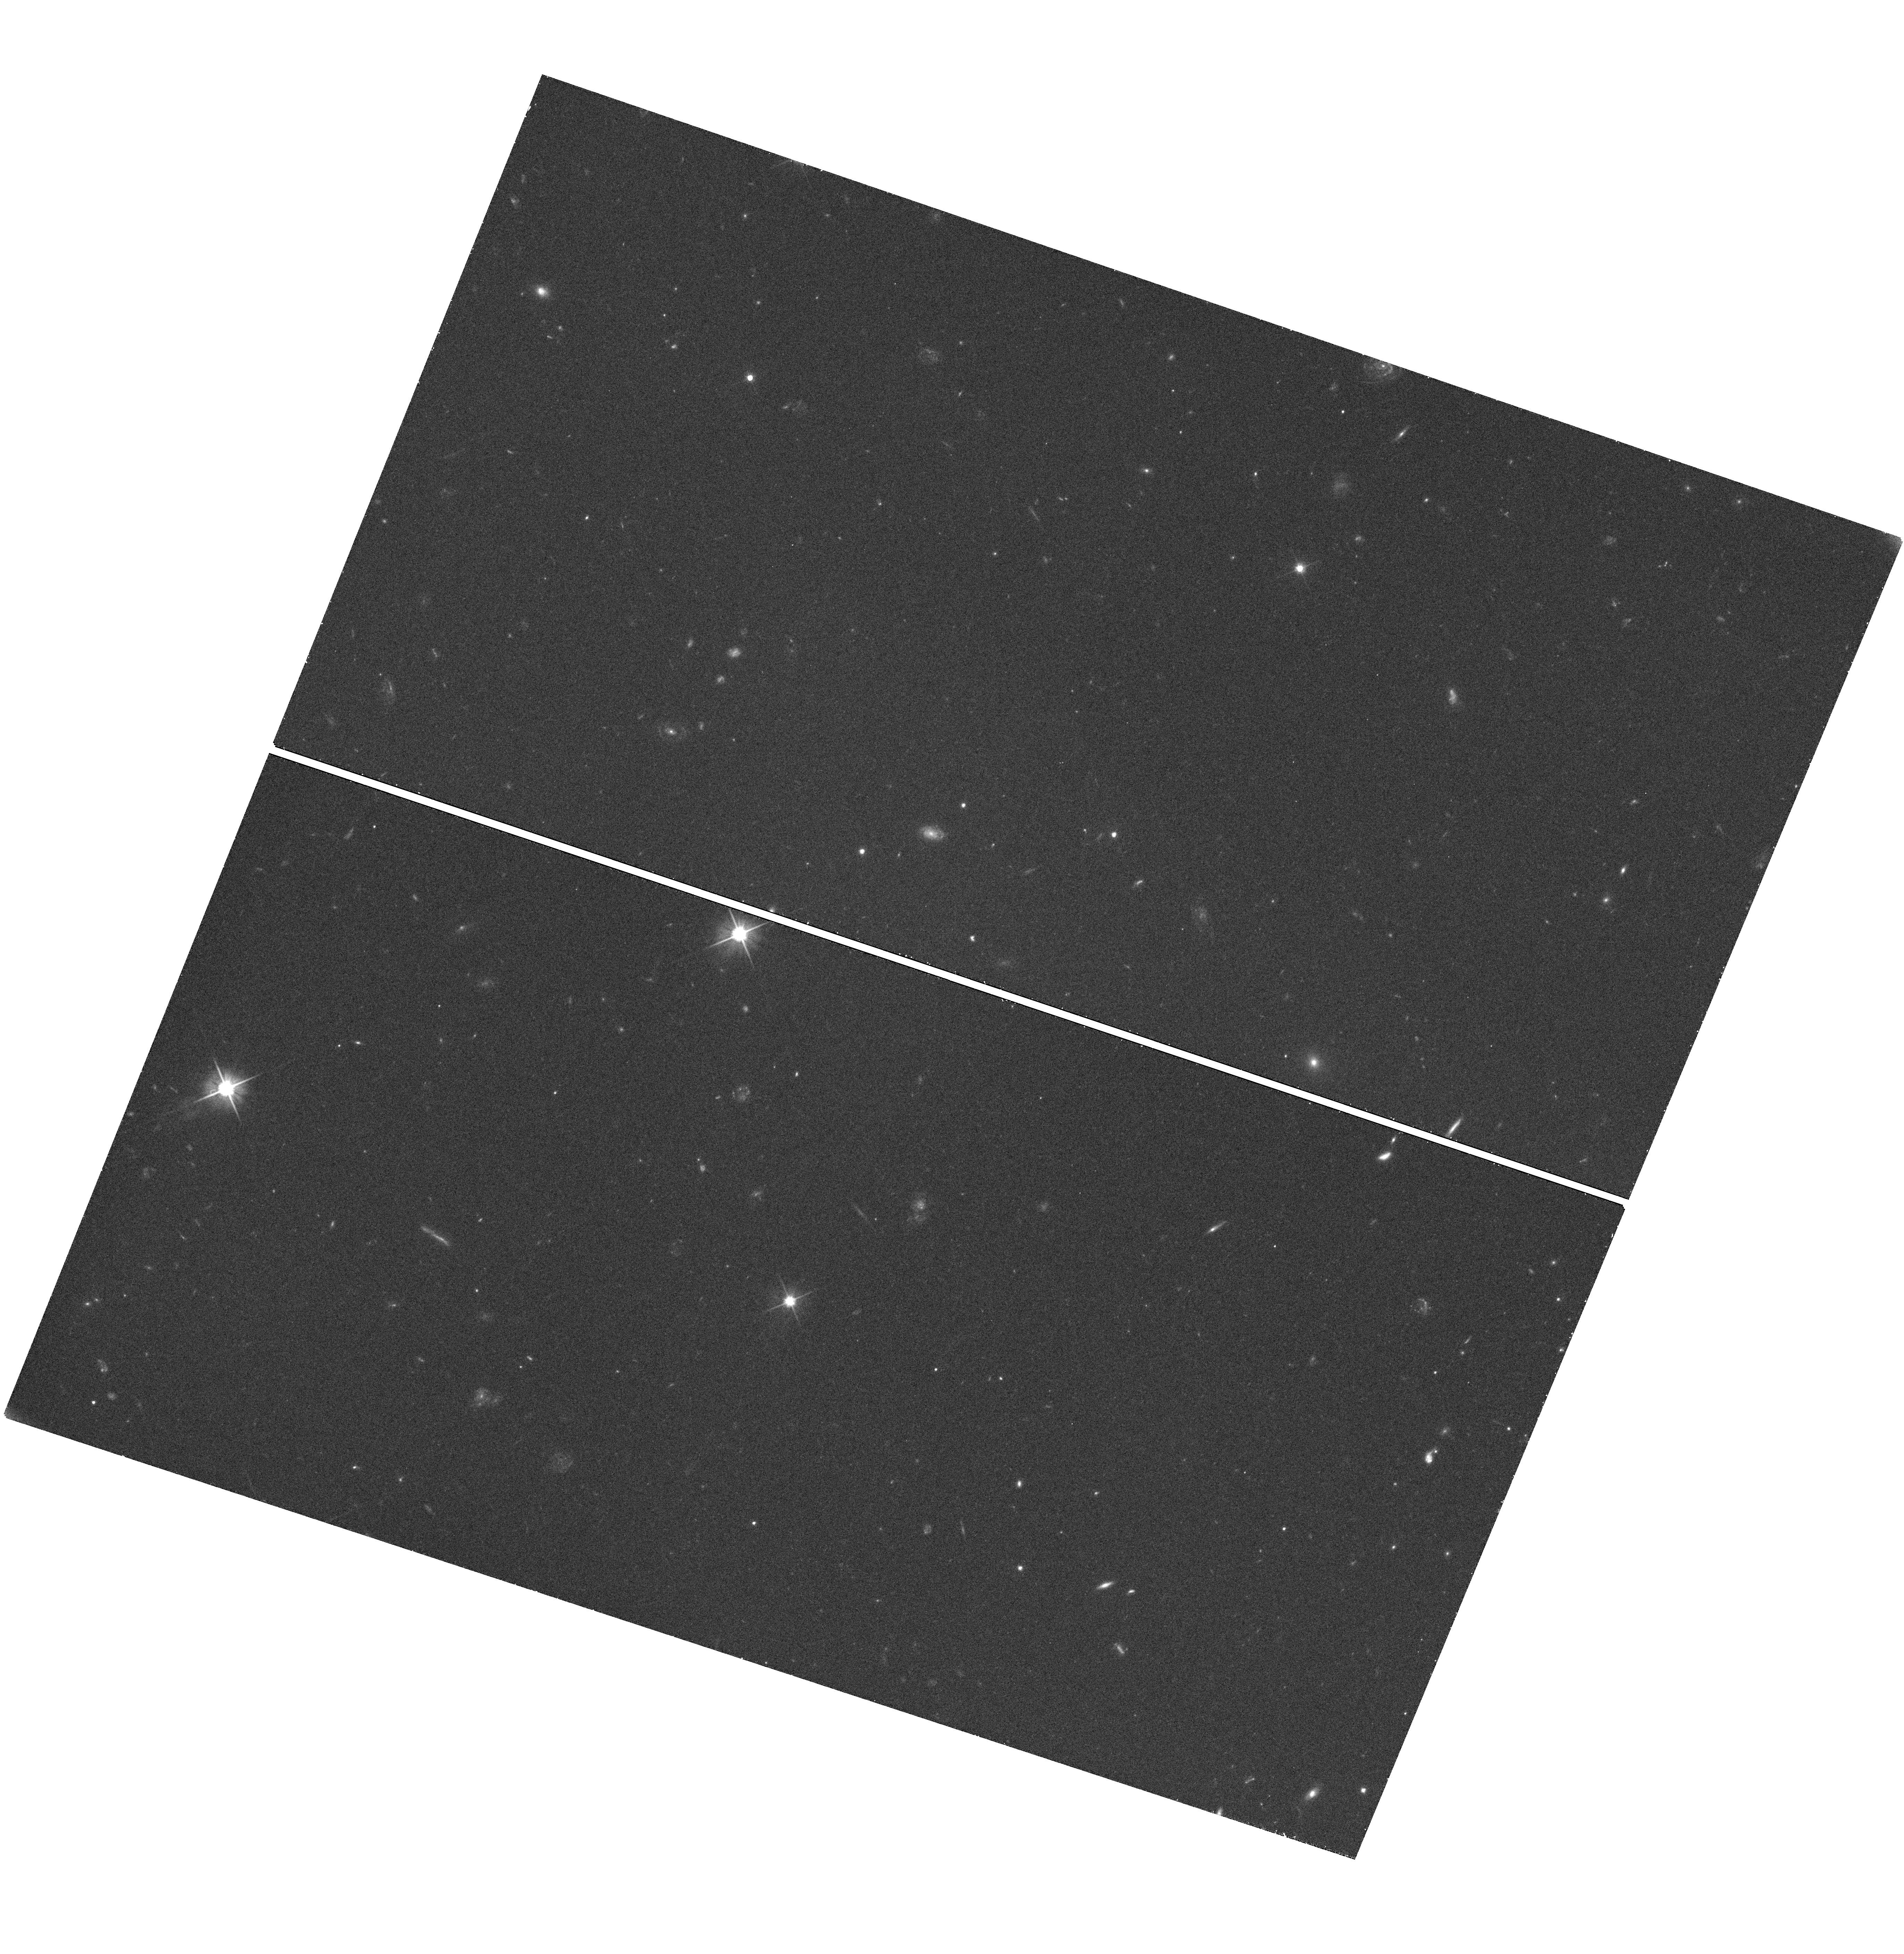
Target: SDSSJ113312.12+010824.9. Instrument: WFC3/UVIS. Filter: F606W. Exposure: 35 min. Observation ID: hst_12662_02_wfc3_uvis_f606w_ibsp02

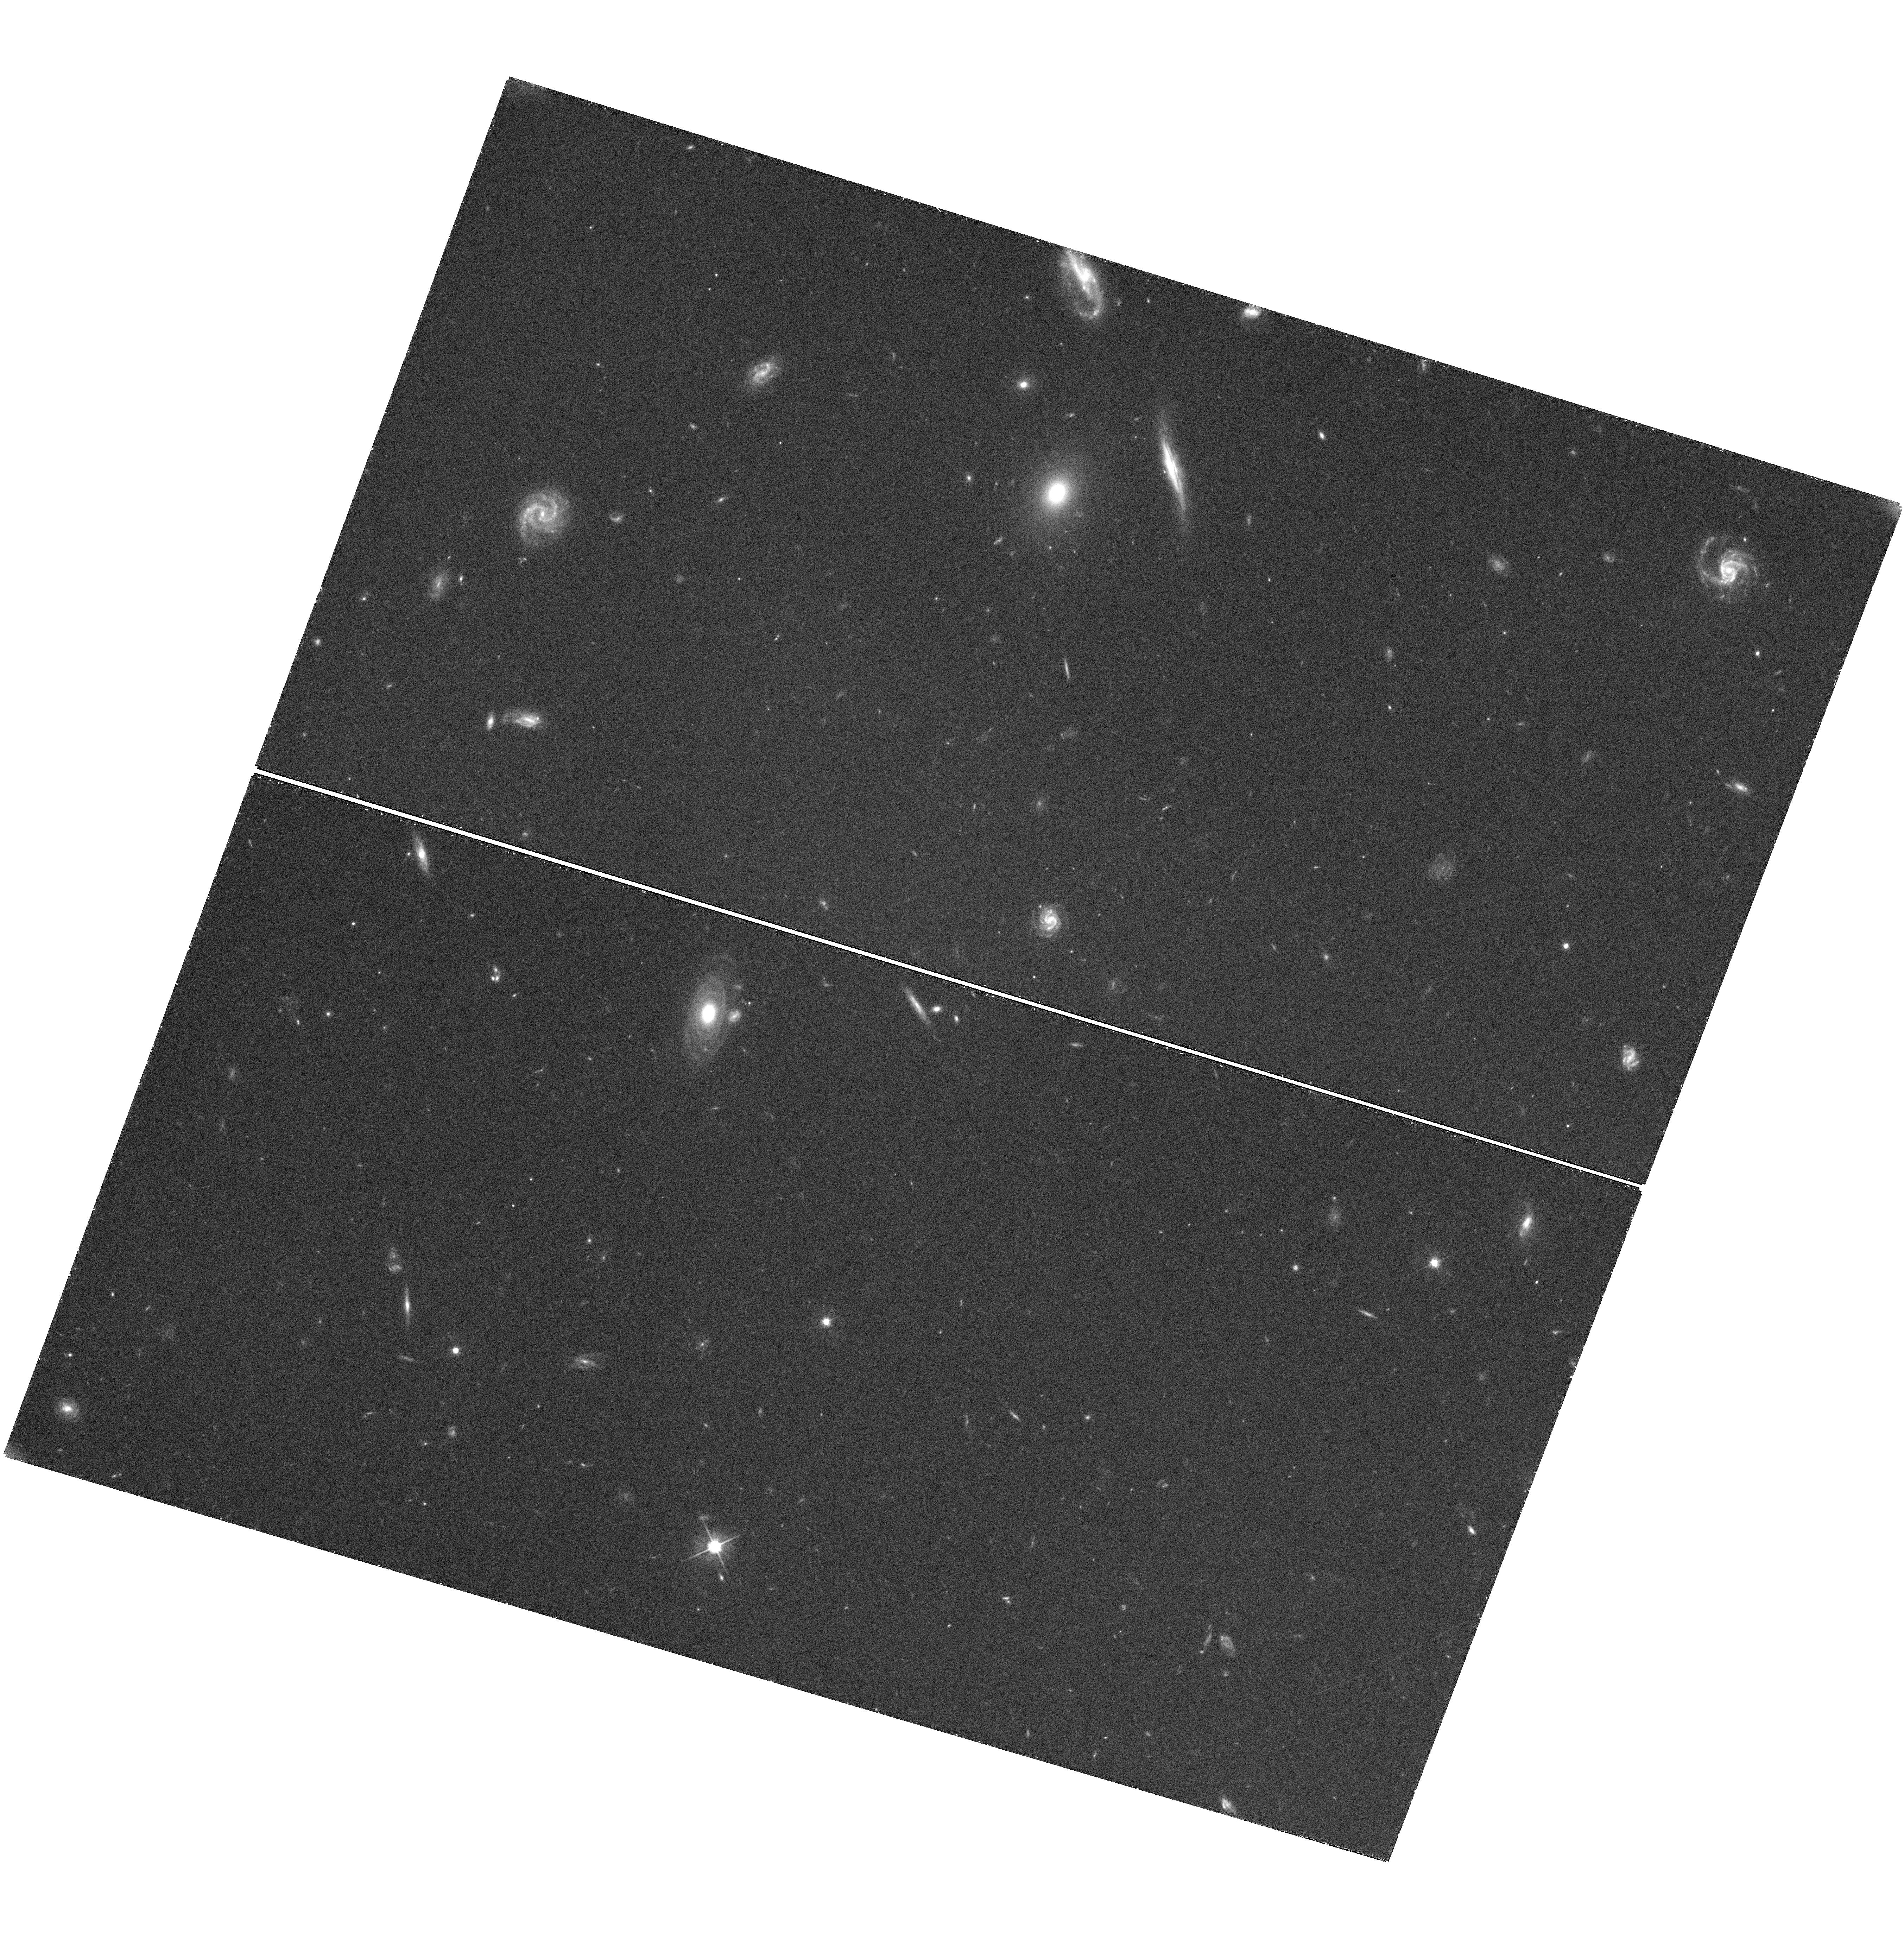
Target: SDSSJ110557.45+093439.5. Instrument: WFC3/UVIS. Filter: F606W. Exposure: 39 min. Observation ID: hst_12662_01_wfc3_uvis_f606w_ibsp01

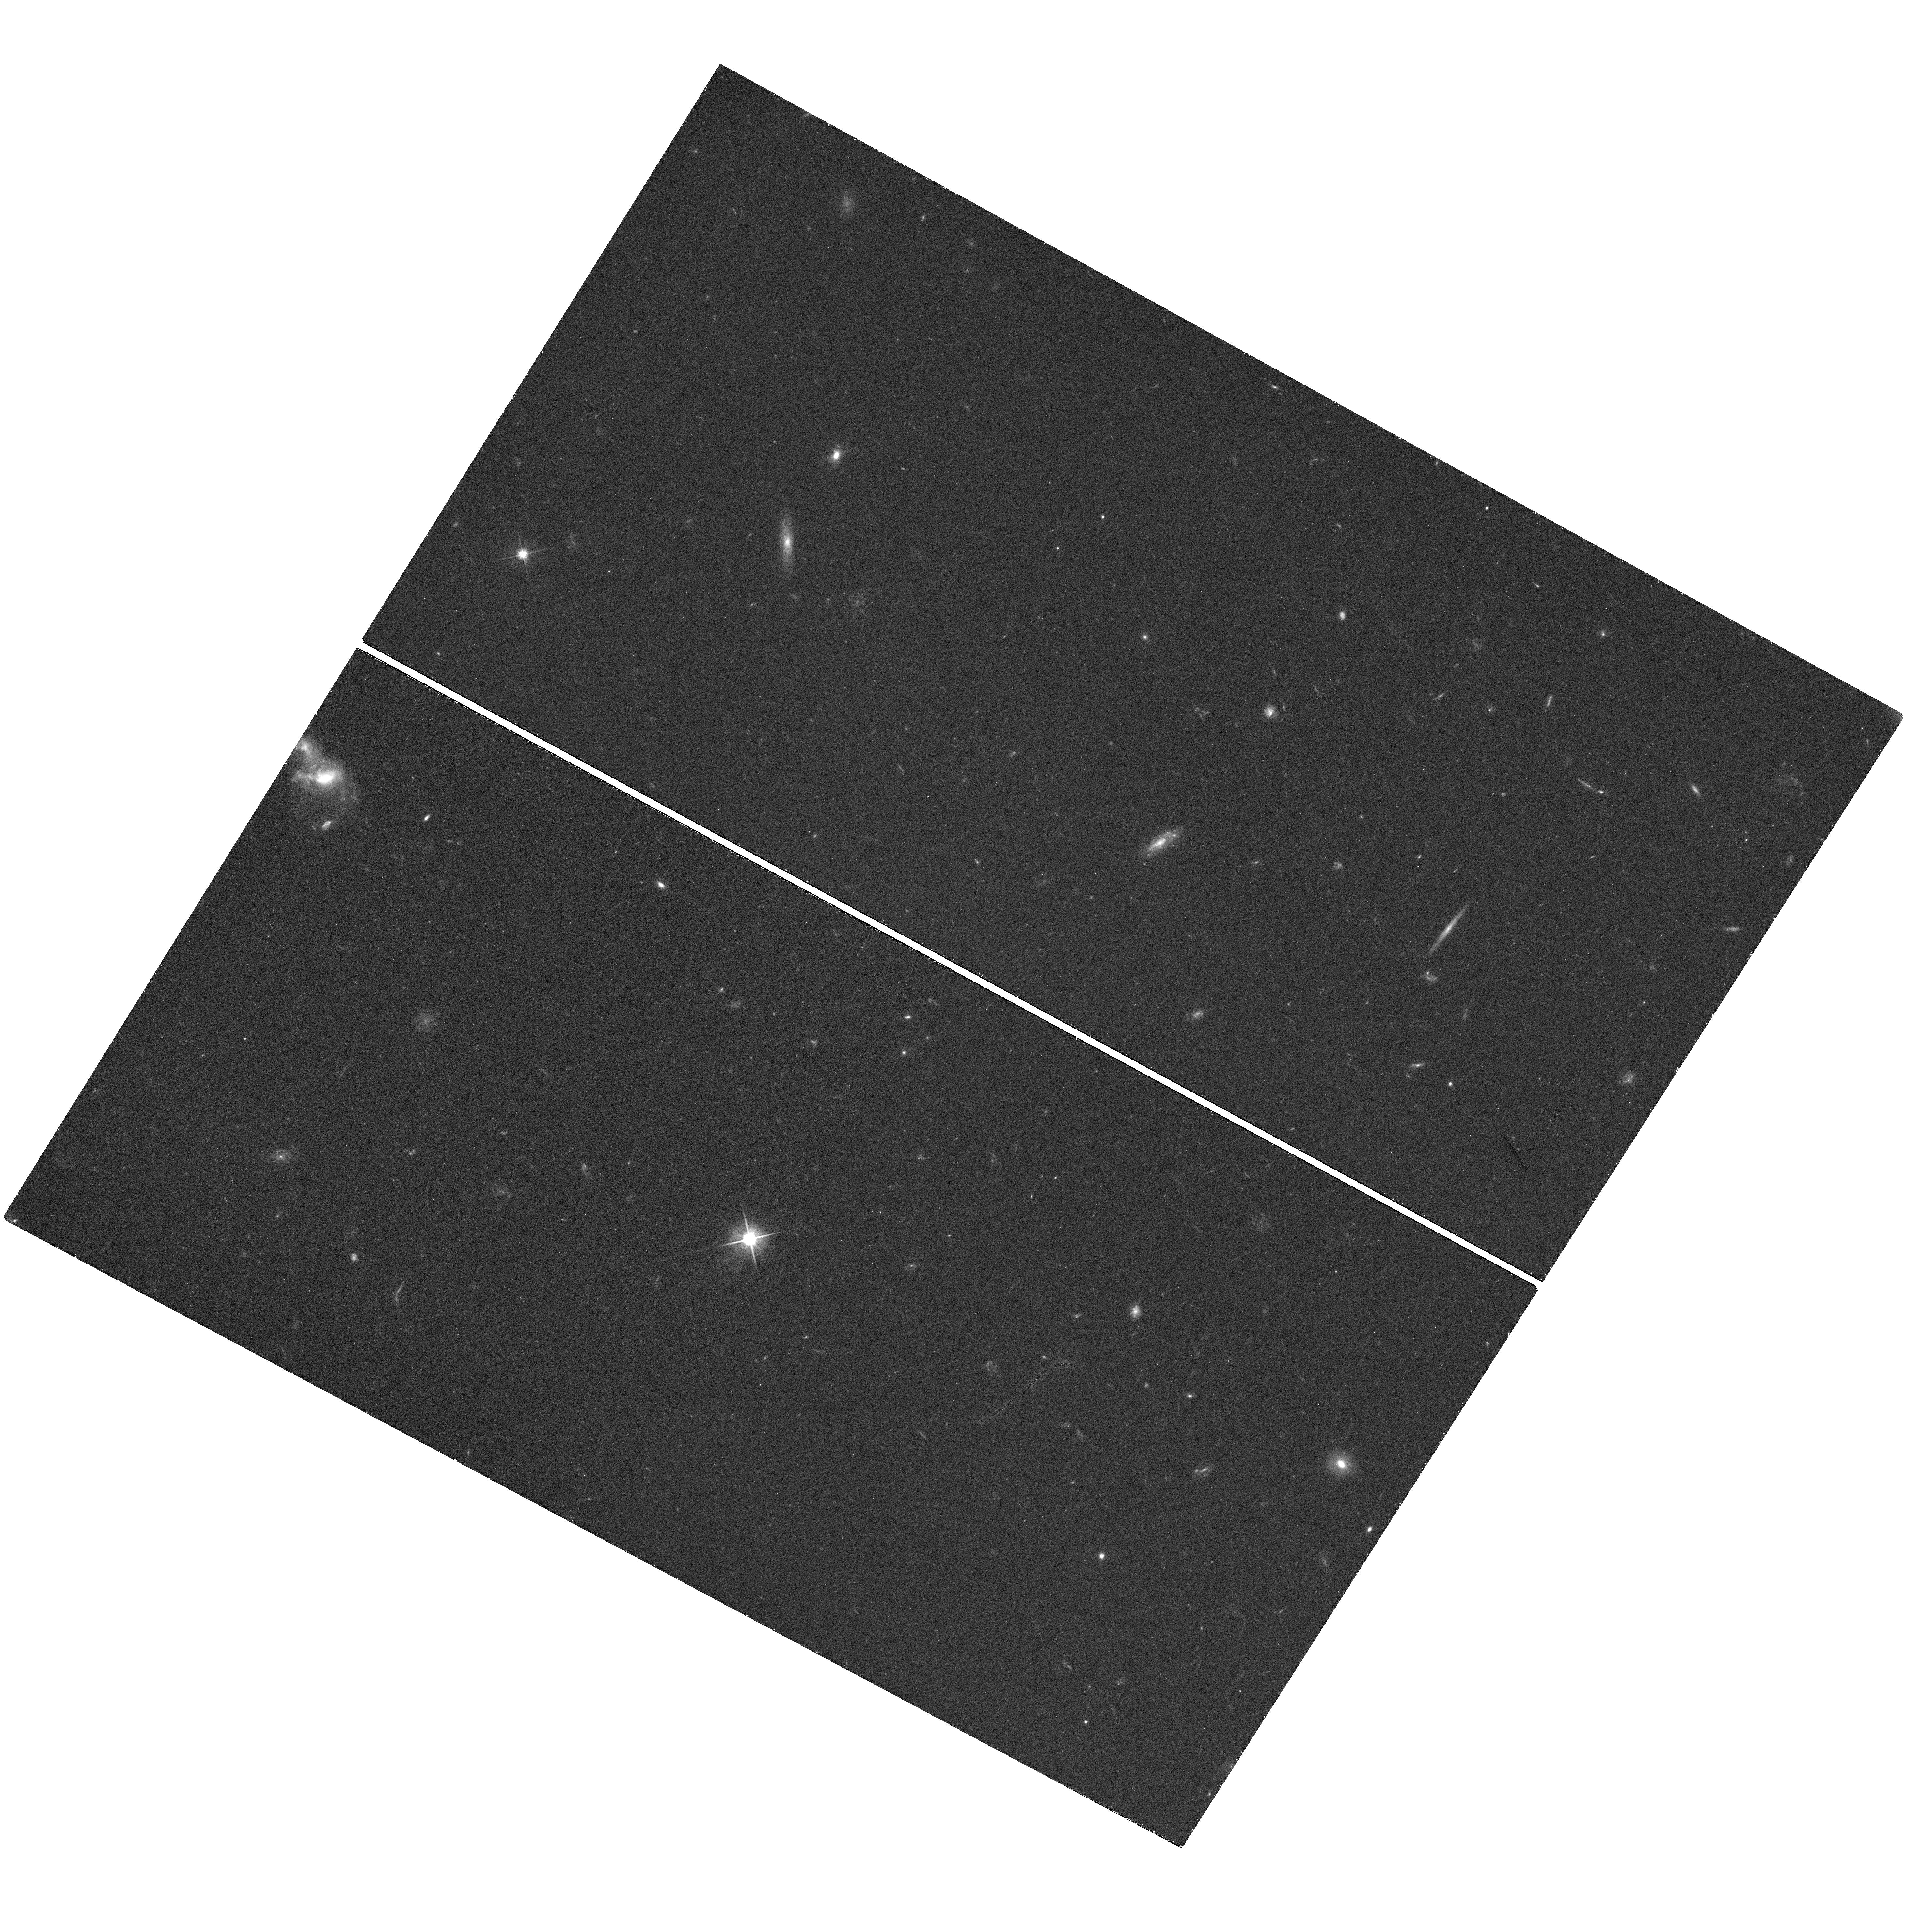
Target: SDSSJ101018.83+302028.2. Instrument: WFC3/UVIS. Filter: F606W. Exposure: 36 min. Observation ID: hst_12662_09_wfc3_uvis_f606w_ibsp09

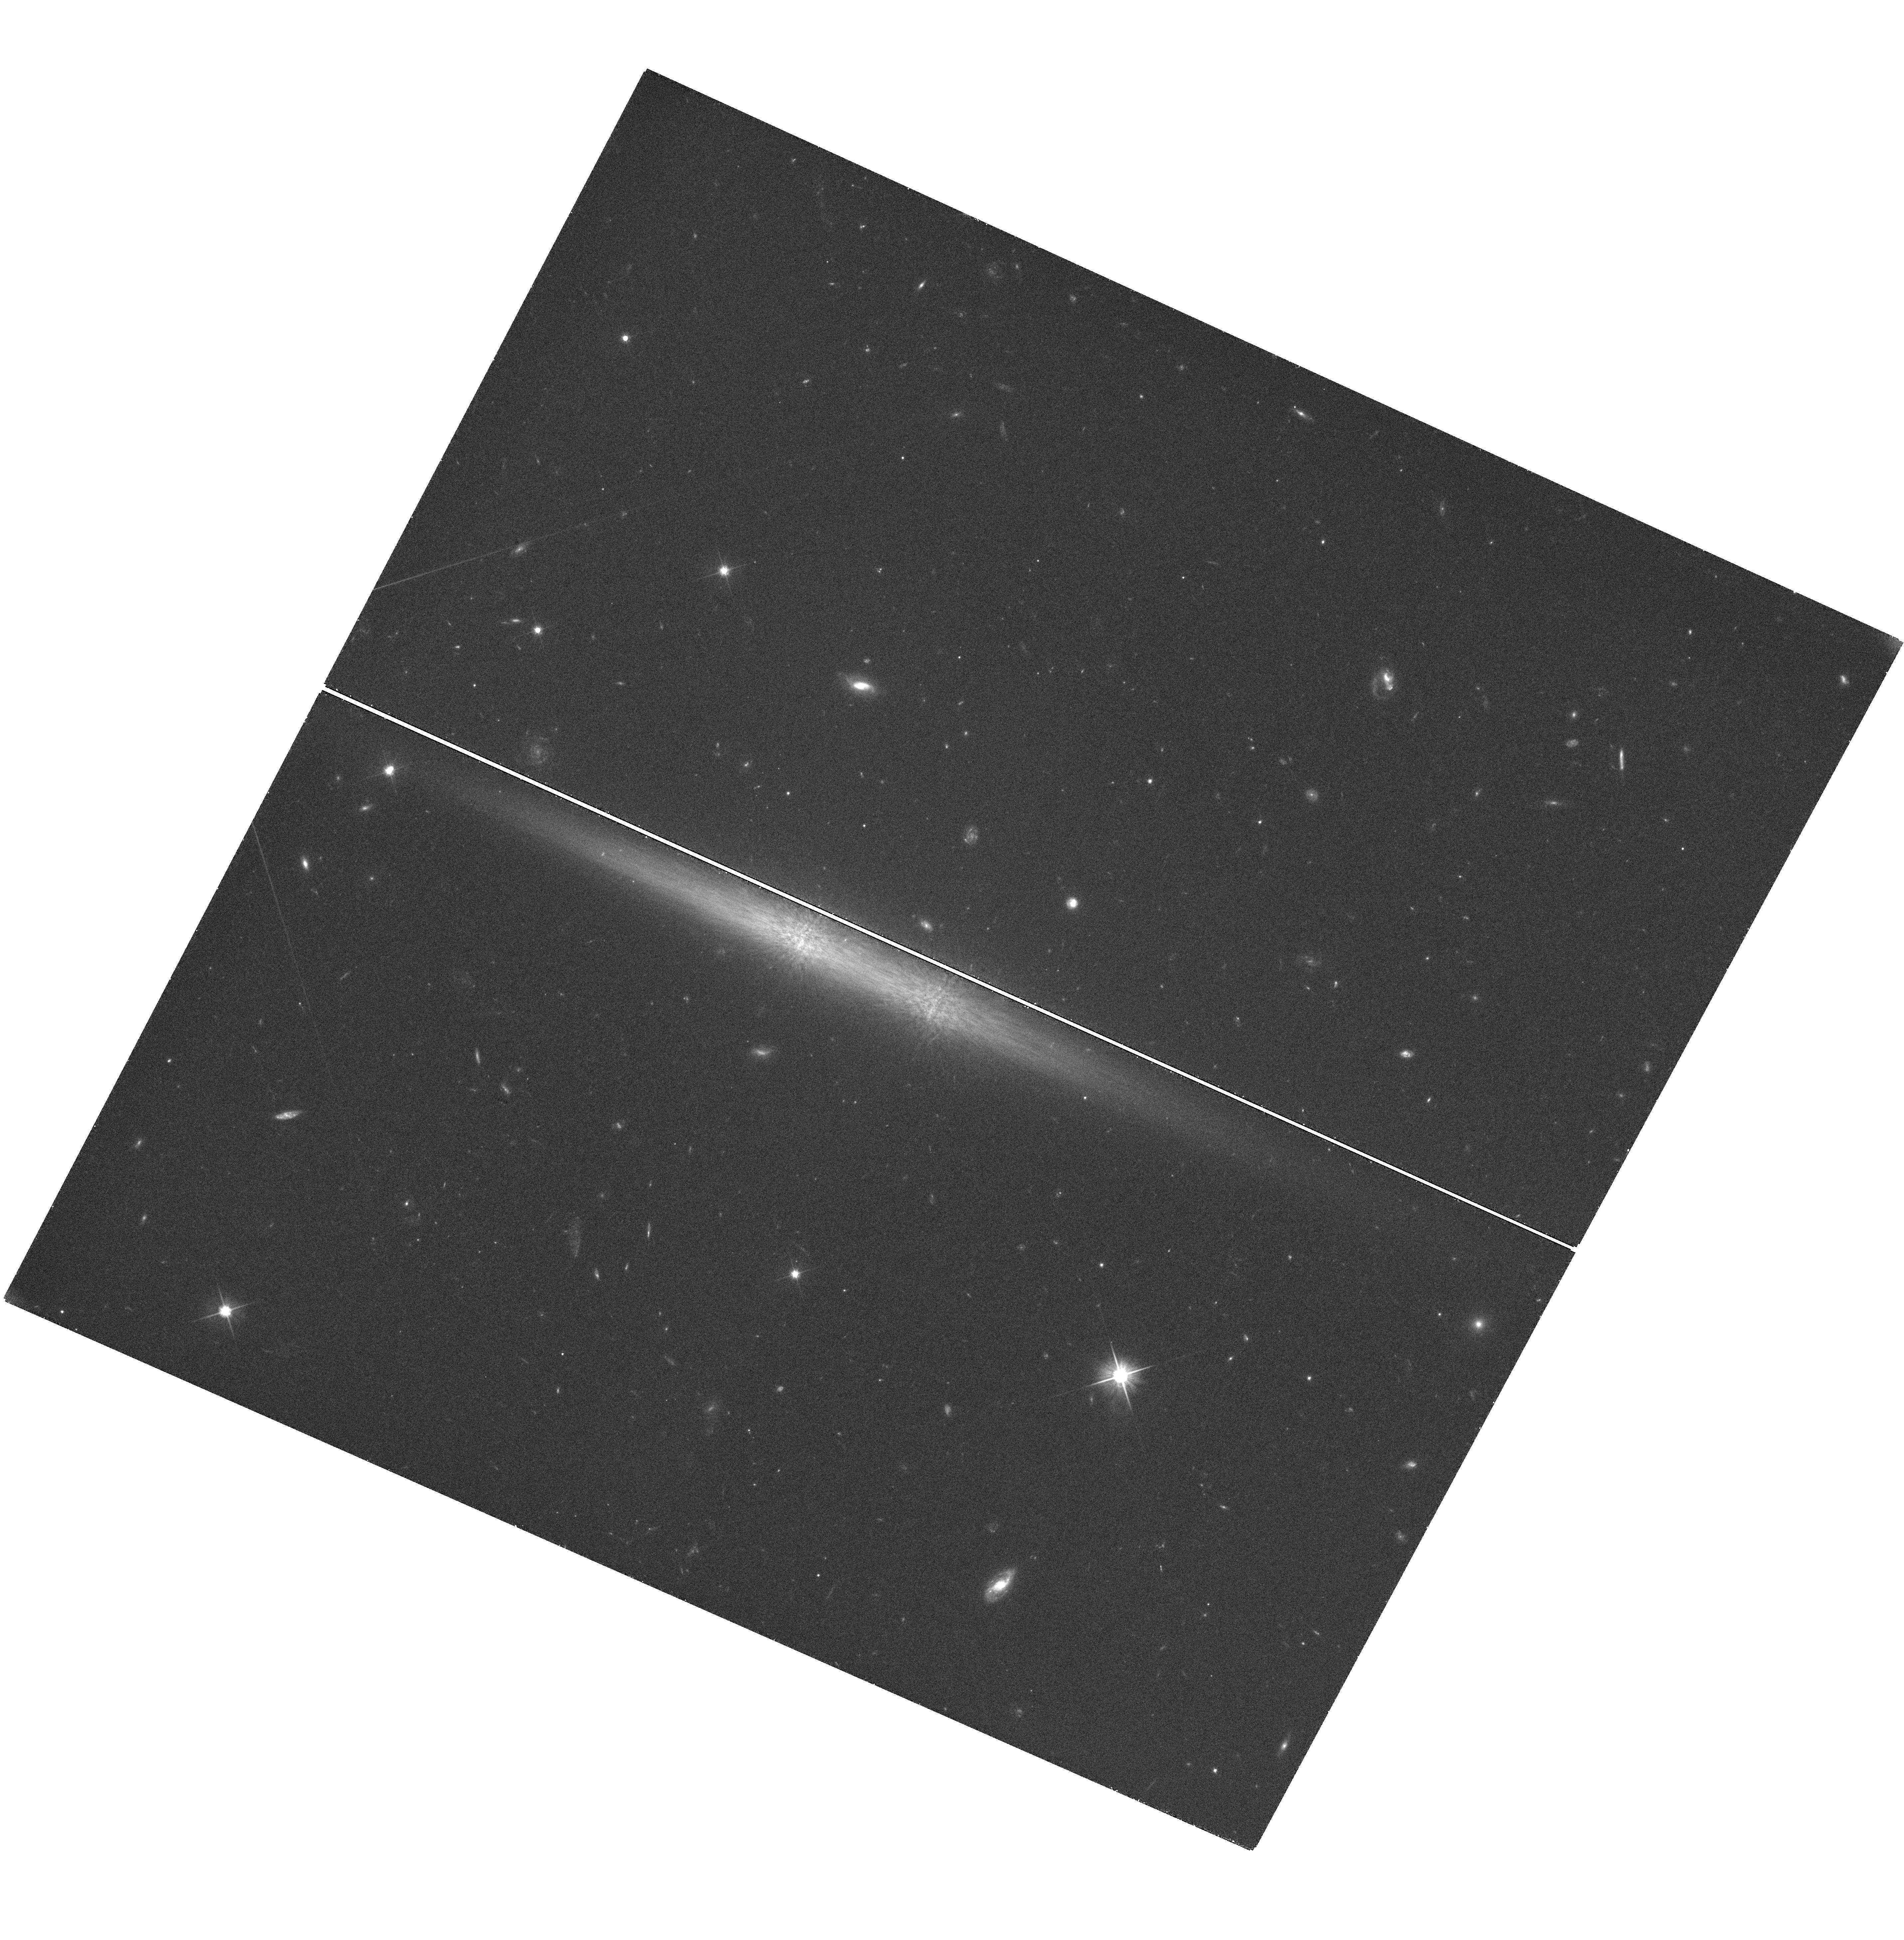
Target: SDSSJ102137.08-005234.8. Instrument: WFC3/UVIS. Filter: F606W. Exposure: 37 min. Observation ID: hst_12662_04_wfc3_uvis_f606w_ibsp04

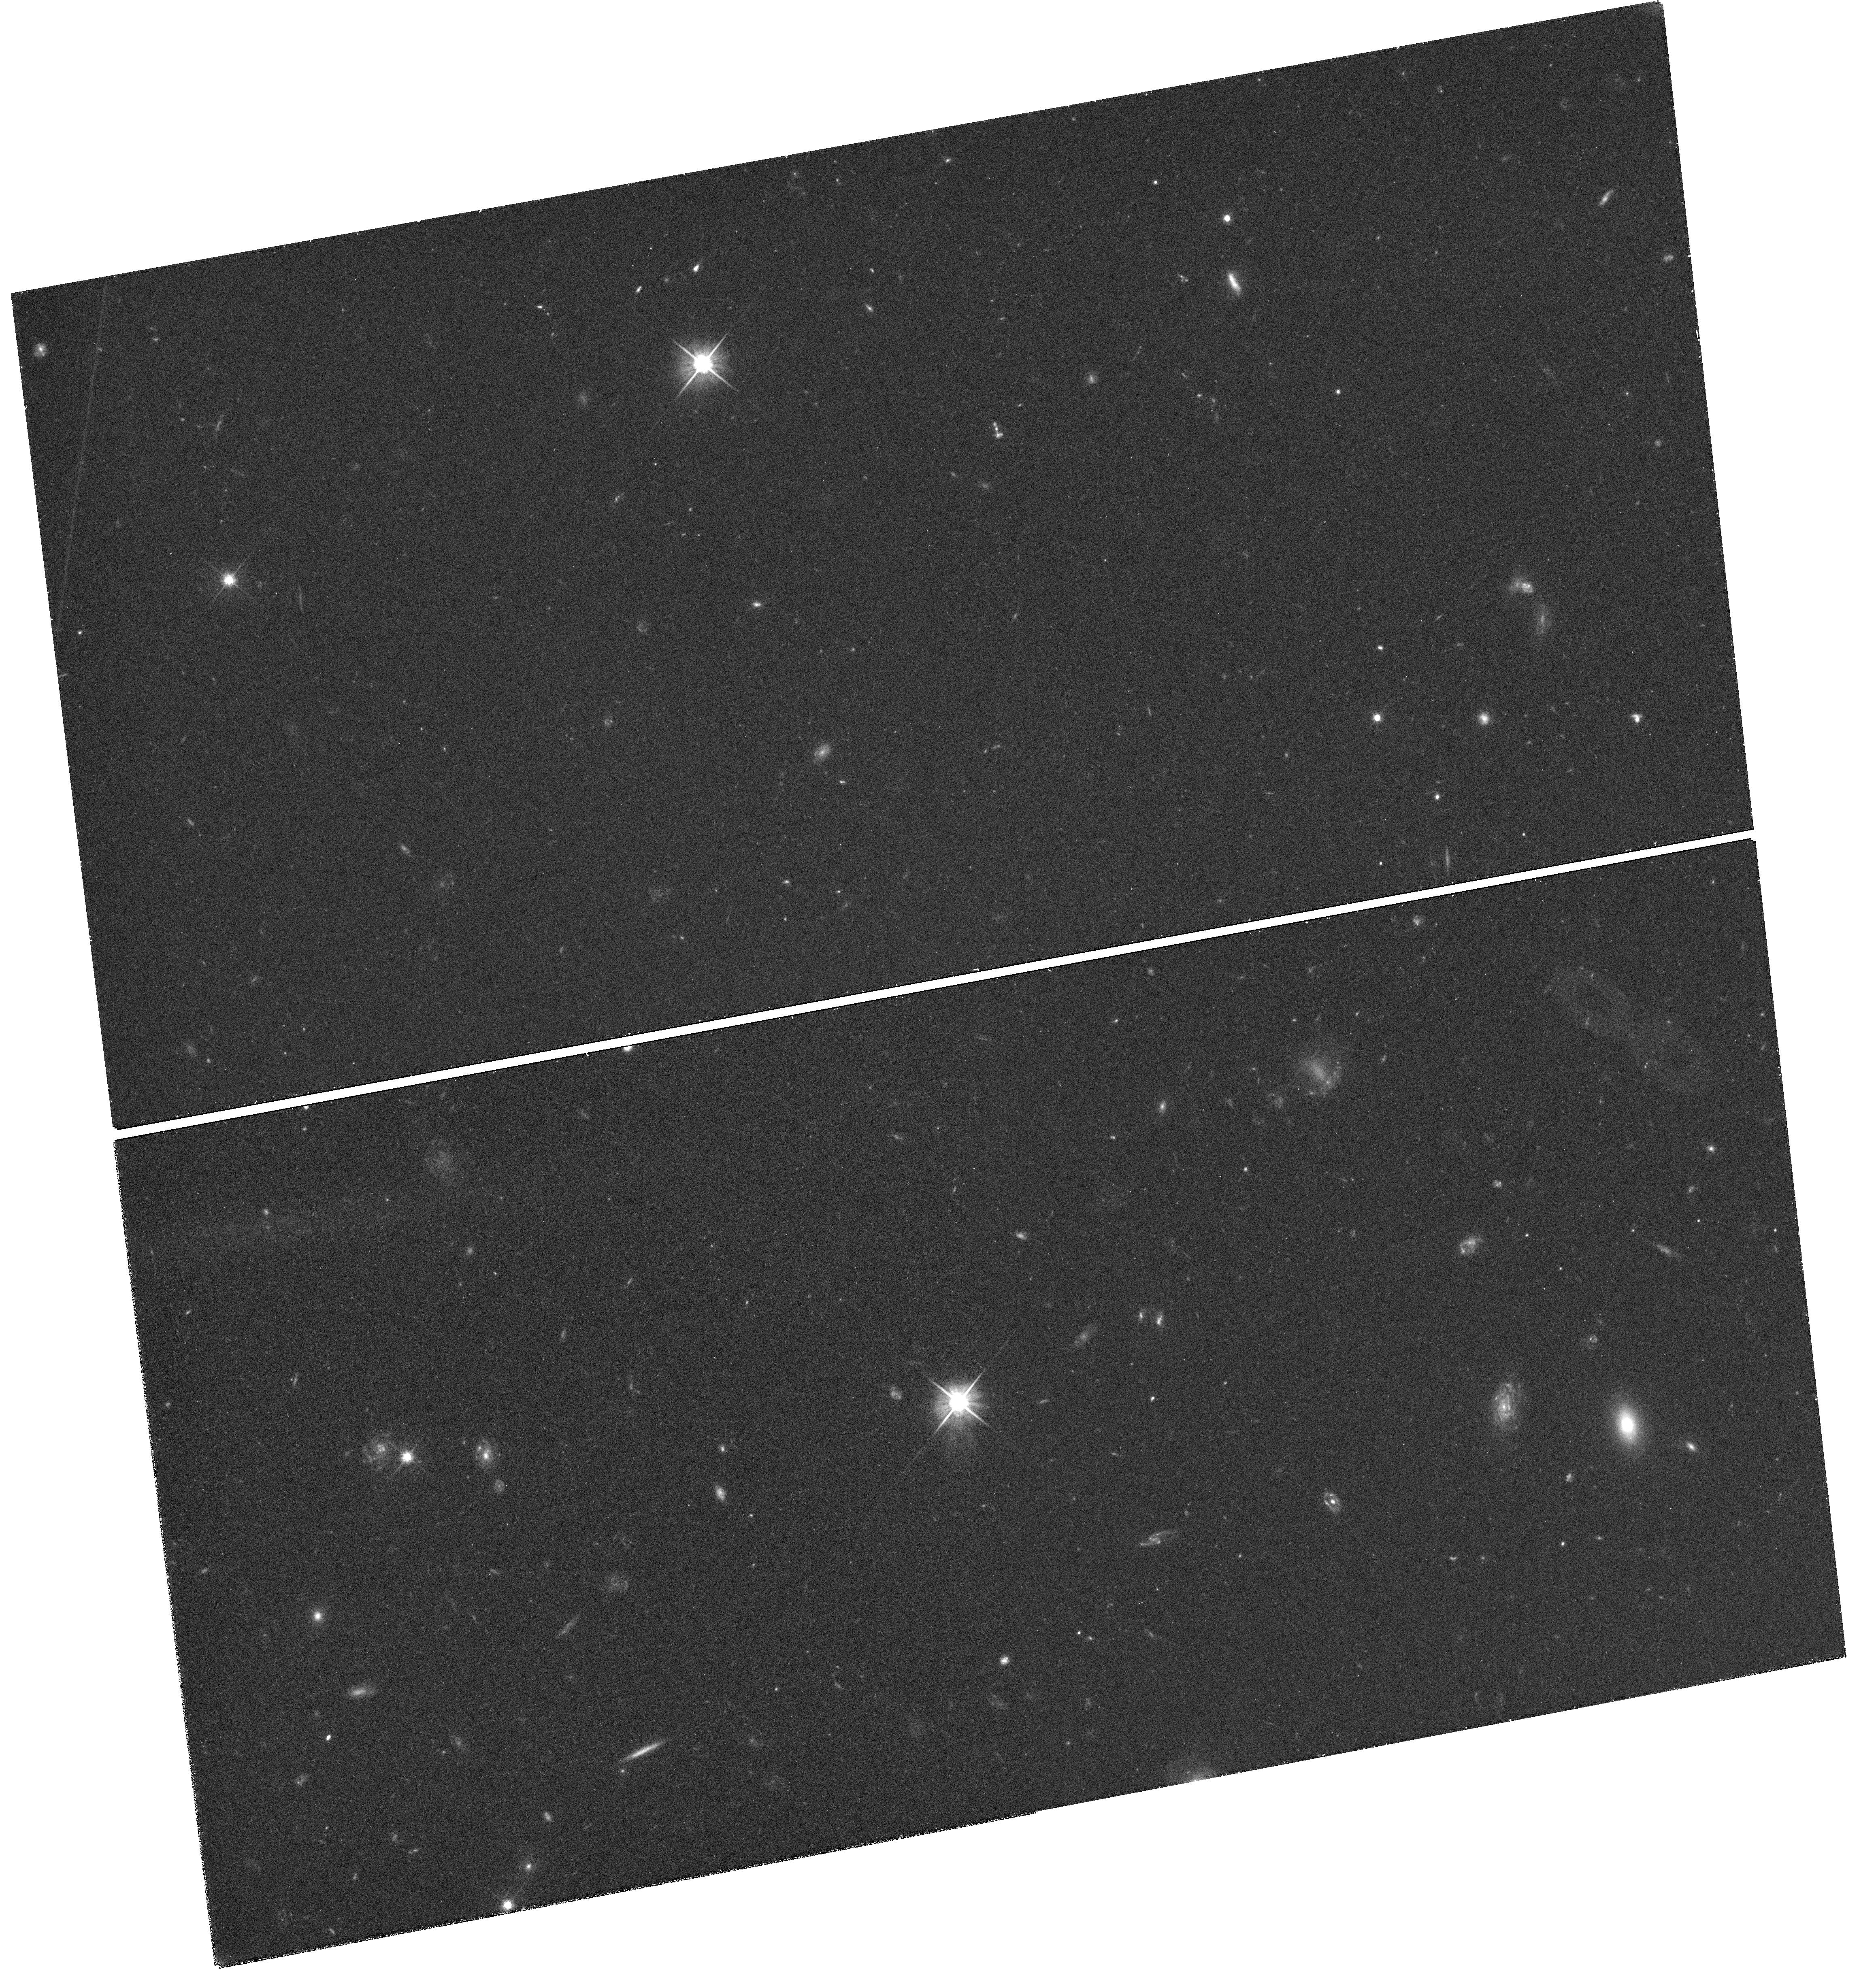
Target: SDSSJ144955.58+310351.4. Instrument: WFC3/UVIS. Filter: F606W. Exposure: 34 min. Observation ID: hst_12662_08_wfc3_uvis_f606w_ibsp08

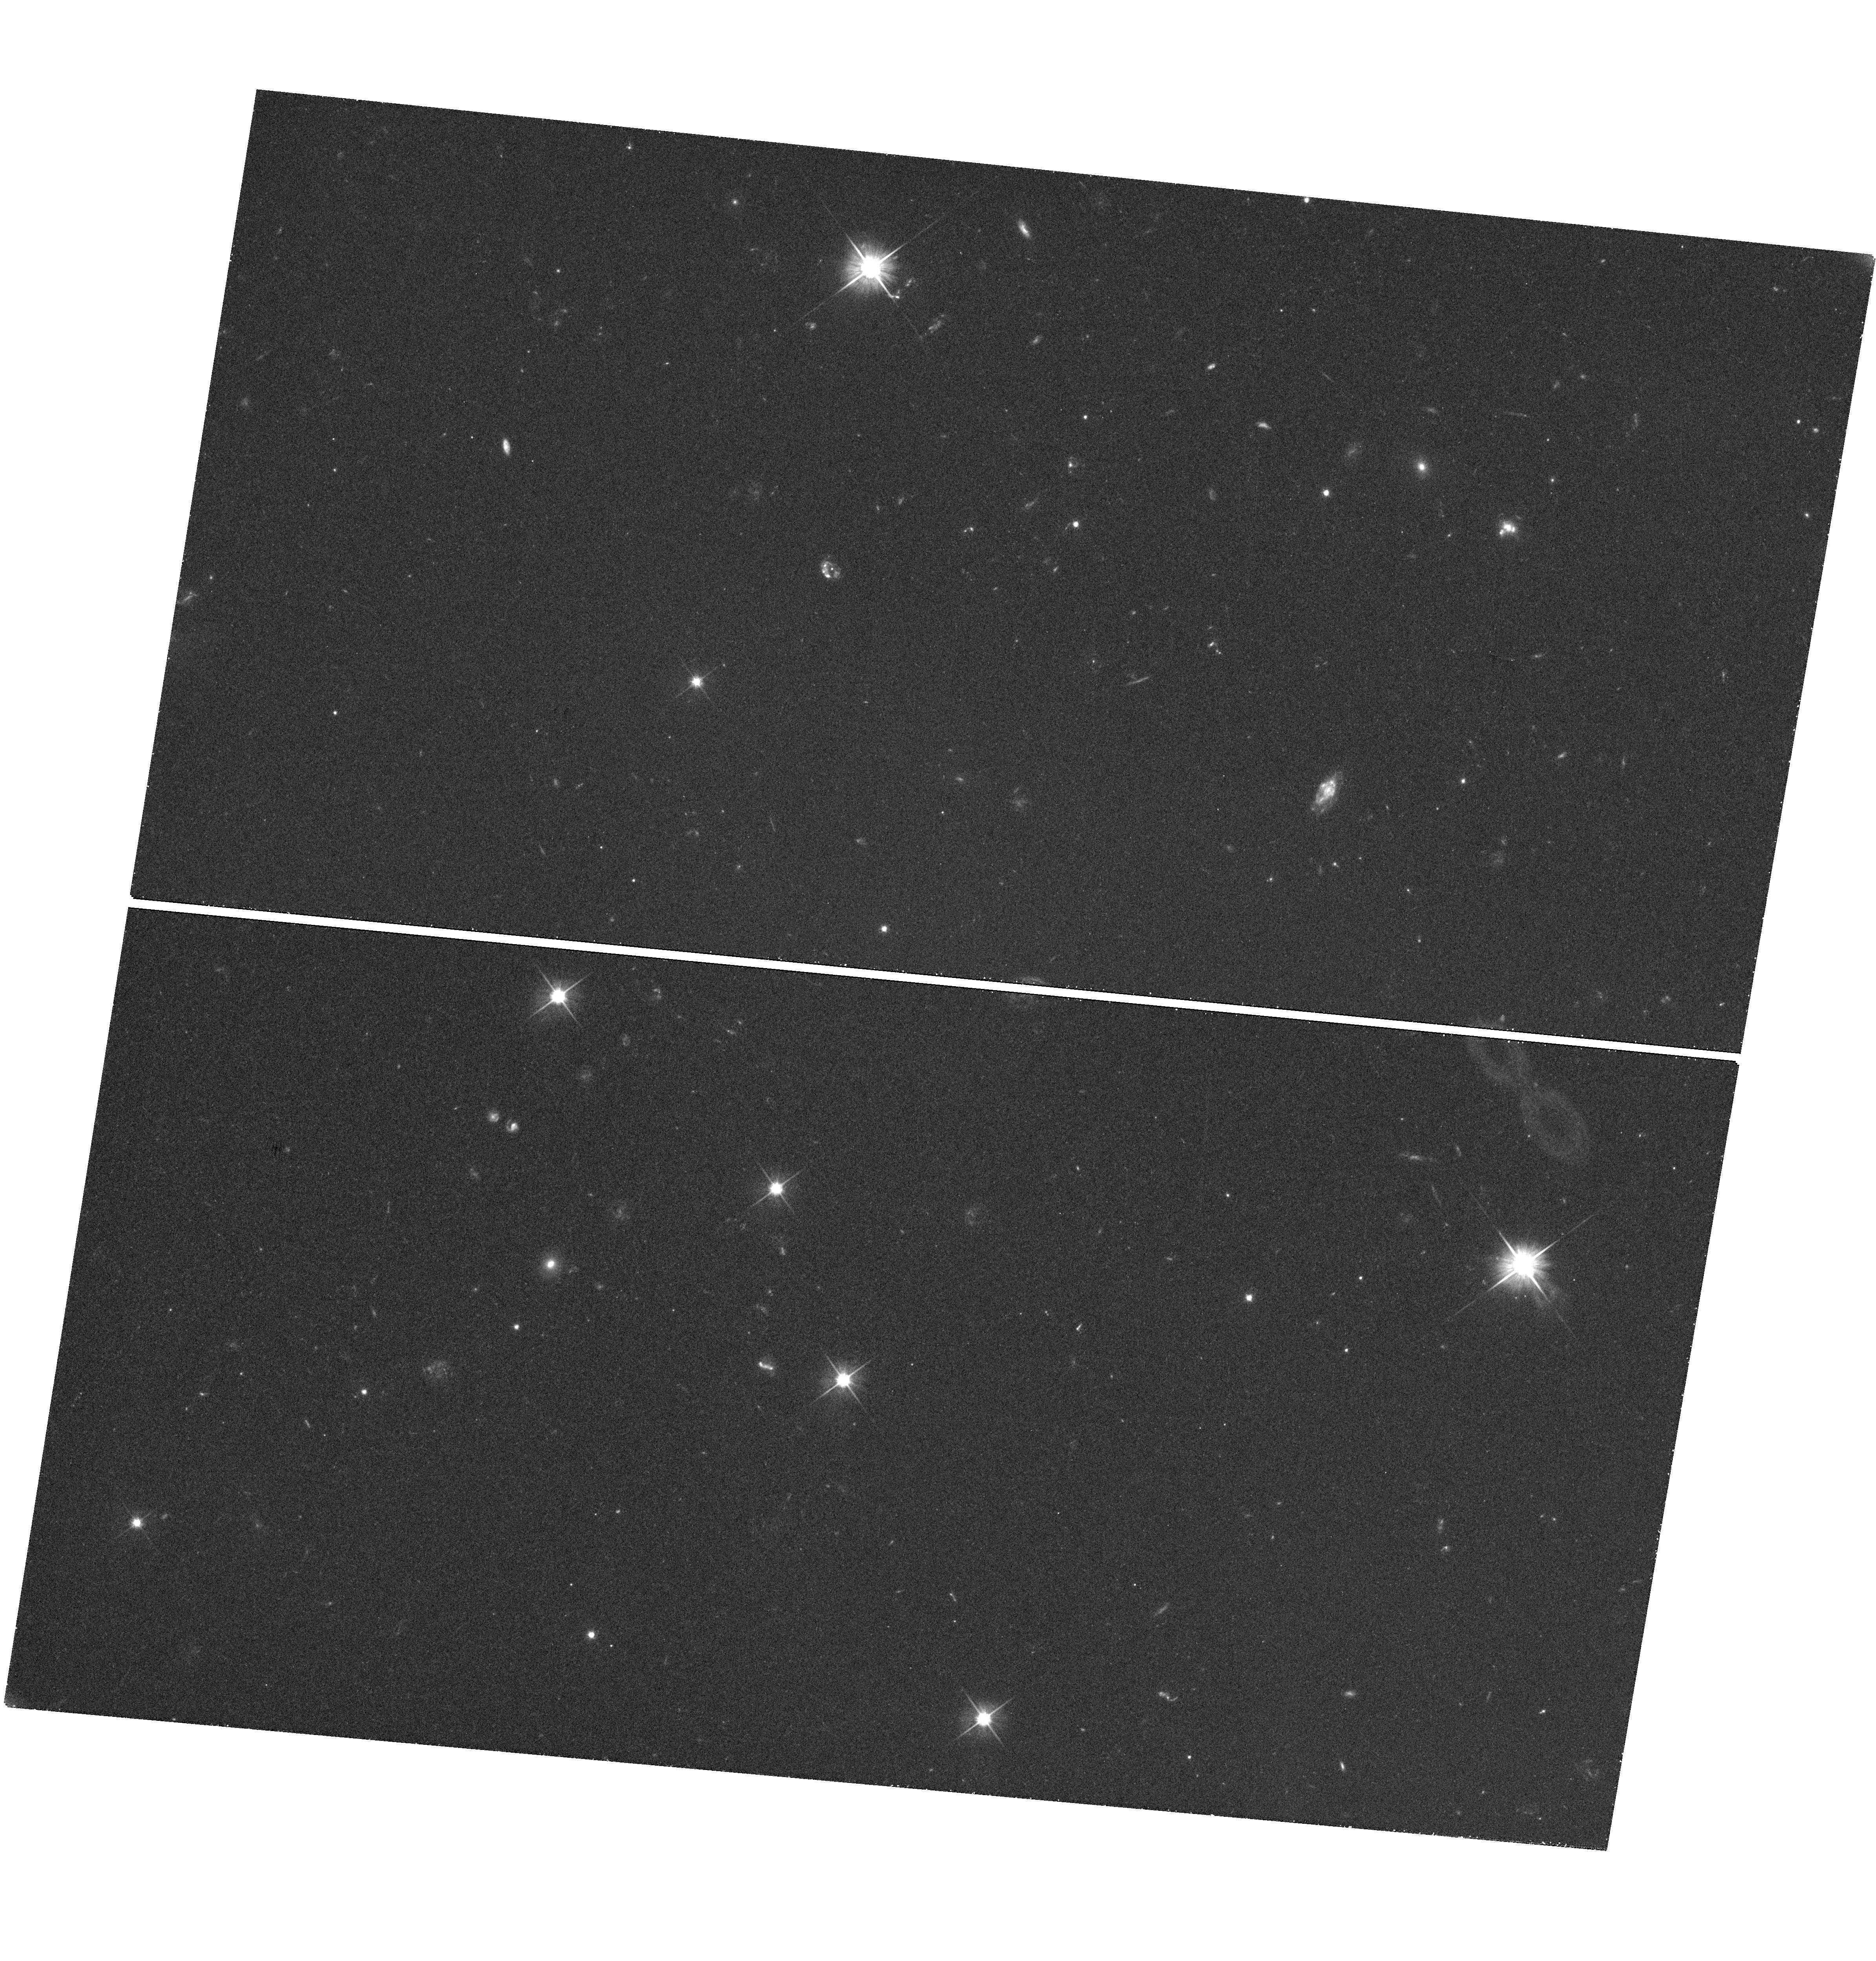
Target: SDSSJ142001.94+124404.8. Instrument: WFC3/UVIS. Filter: F606W. Exposure: 34 min. Observation ID: hst_12662_11_wfc3_uvis_f606w_ibsp11

Hypervelocity Stars as Unique Probes of the Galactic Center and Outer Halo (PI: Gnedin, Oleg Y.)

We propose to obtain high-resolution images of 11 new hypervelocity stars in the Galactic halo in order to establish the first-epoch astrometric frame, as a part of a long-term program to measure precise proper motions in an absolute inertial frame. The origin of these recently discovered stars with extremely large positive radial velocities, in excess of the escape speed from the Galaxy, is consistent only with being ejected from the deep potential well of the massive black hole at the Galactic center. Reconstructing the full three-dimensional space motion of the hypervelocity stars, through astrometric proper motions, provides a unique opportunity to measure the shape and orientation of the triaxial dark matter halo. The hypervelocity stars allow determination of the Galactic potential out to 120 kpc, independently of and at larger distances than is afforded by tidal streams of satellite galaxies such as the Sagittarius dSph galaxy. Proper motions of the full set of hypervelocity stars will provide unique constraints on massive star formation in the environment of the Galactic center and on the history of stellar ejection by the supermassive black hole. We request one orbit with WFC3 for each of the 11 hypervelocity stars to establish their current positions relative to background galaxies. We request a repeated observation of these stars in Cycle 19, which will conclusively measure the astrometric proper motions.